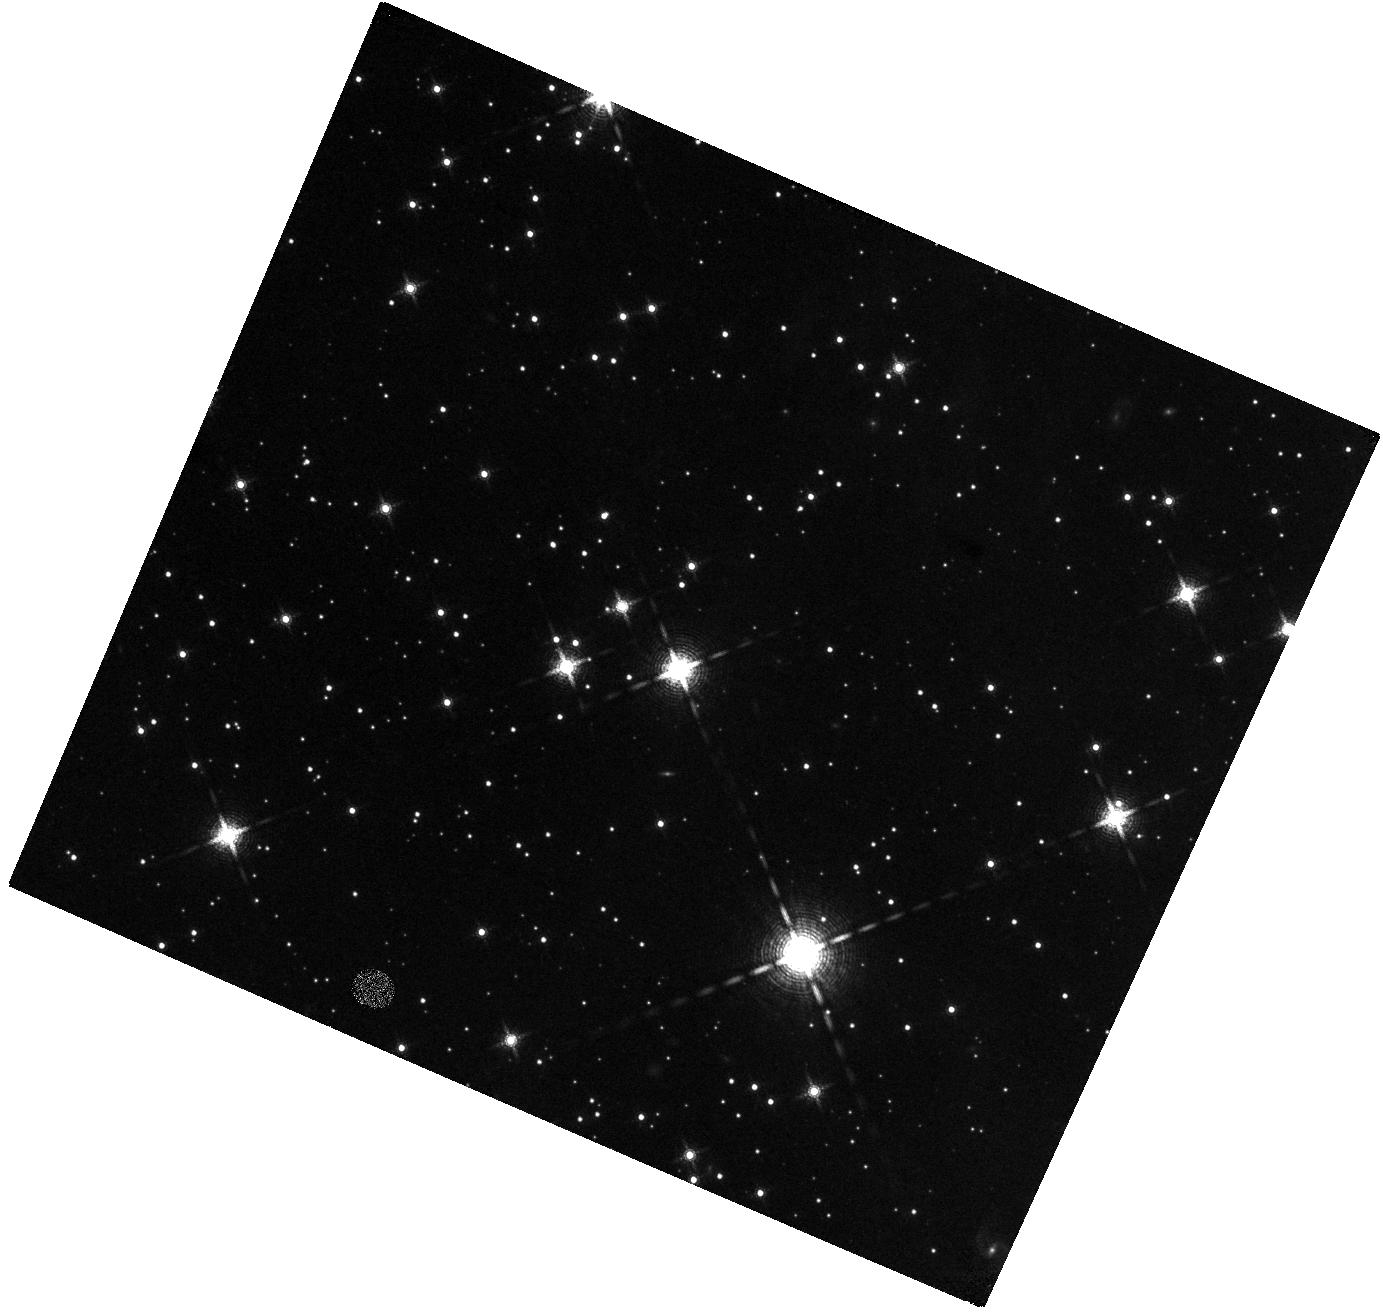
Target: CAS-A-NE-JET-2. Instrument: WFC3/IR. Filter: F164N. Exposure: 47 min. Observation ID: hst_15361_02_wfc3_ir_f164n_idgm02

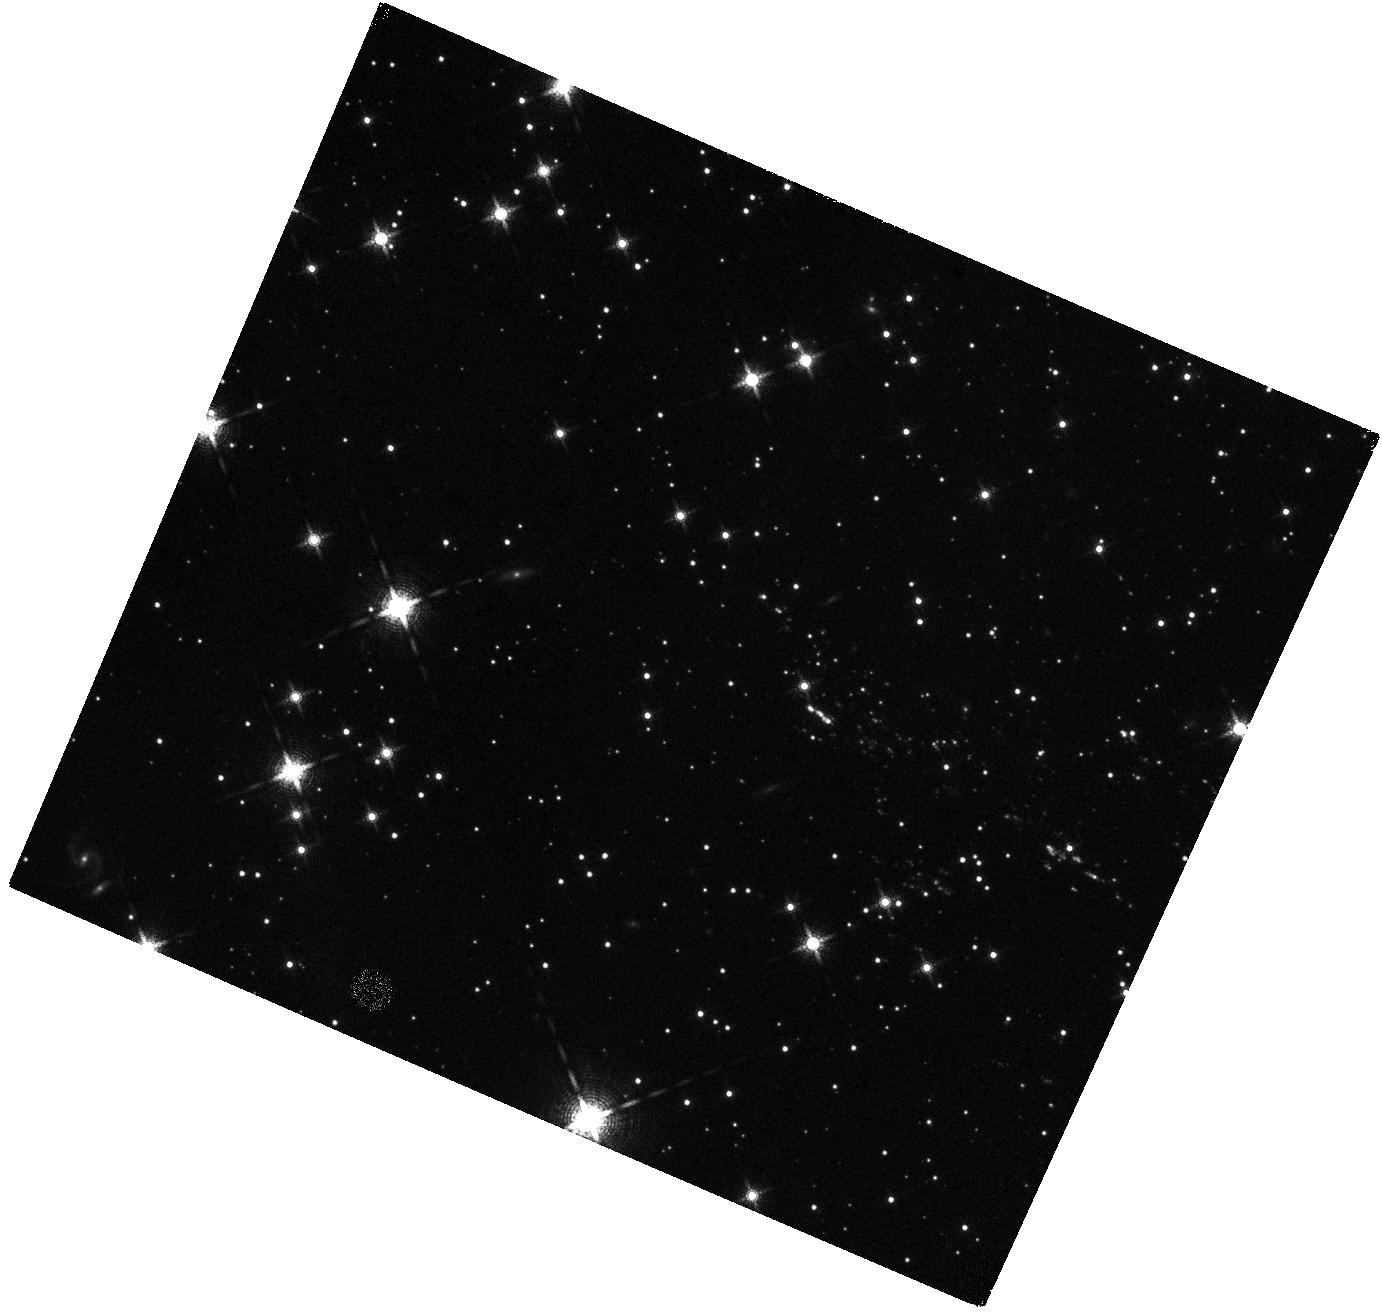
Target: CAS-A-NE-JET-1. Instrument: WFC3/IR. Filter: F164N. Exposure: 47 min. Observation ID: hst_15361_01_wfc3_ir_f164n_idgm01

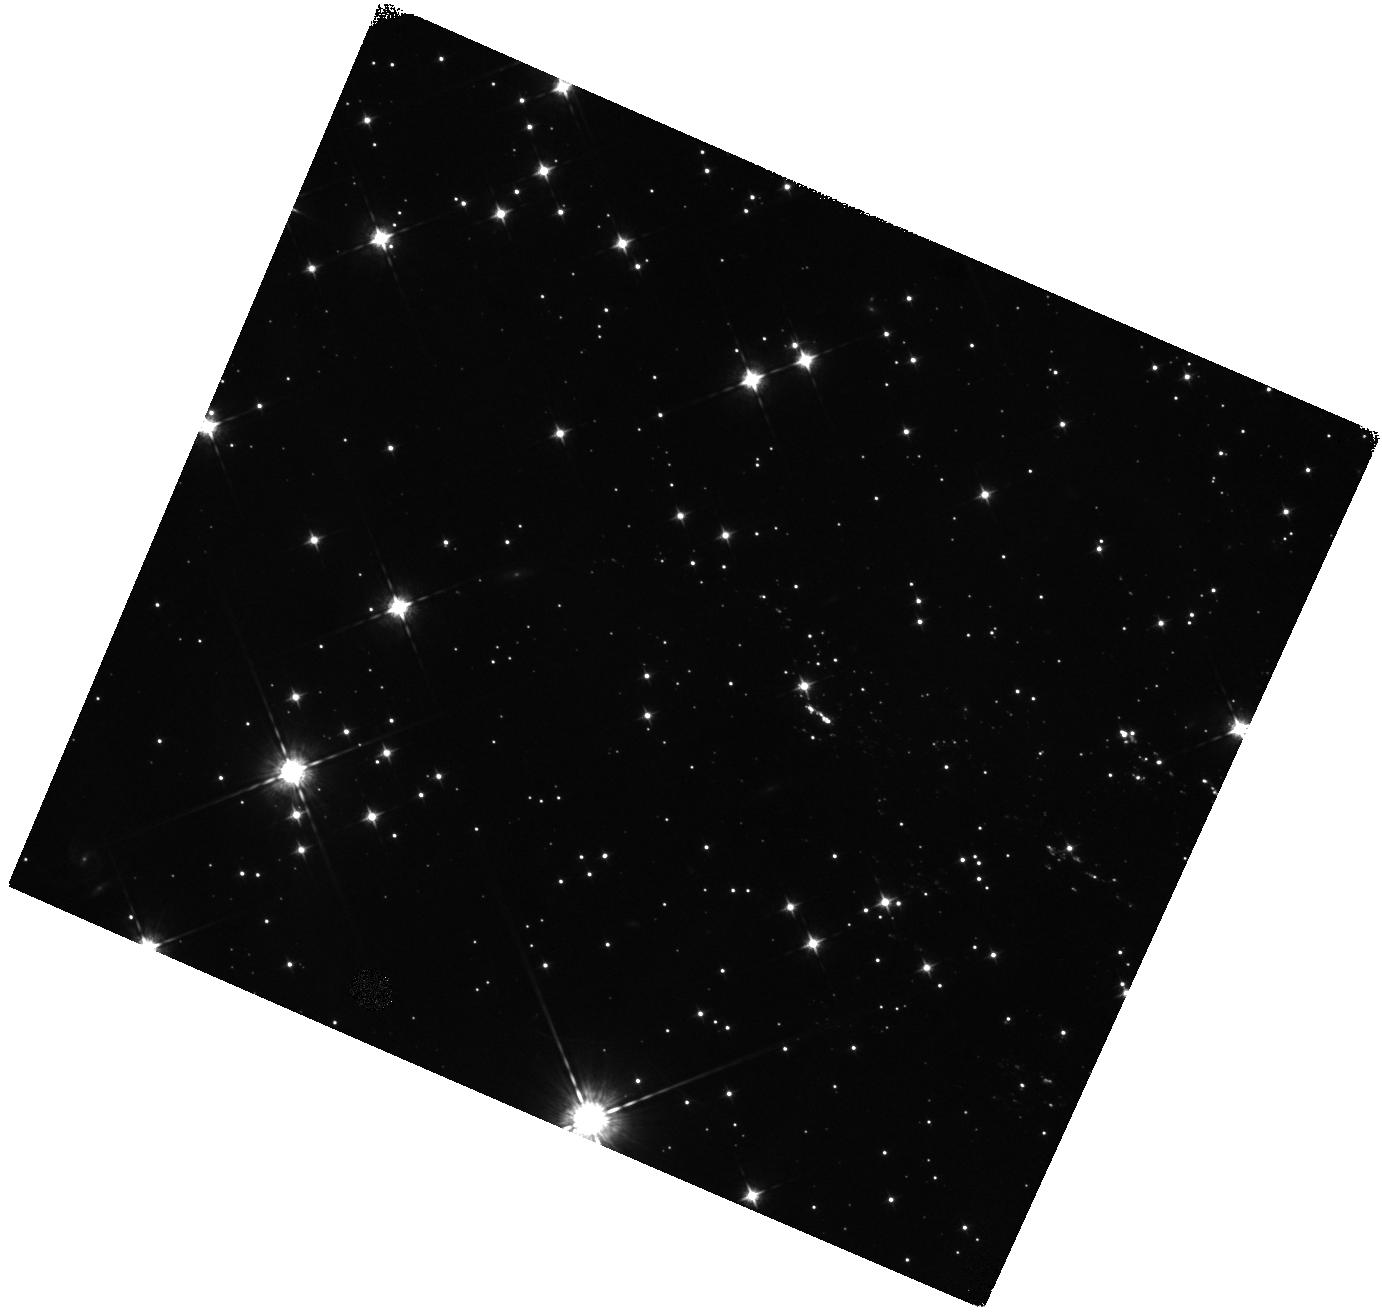
Target: CAS-A-NE-JET-1. Instrument: WFC3/IR. Filter: F098M. Exposure: 47 min. Observation ID: hst_15361_01_wfc3_ir_f098m_idgm01

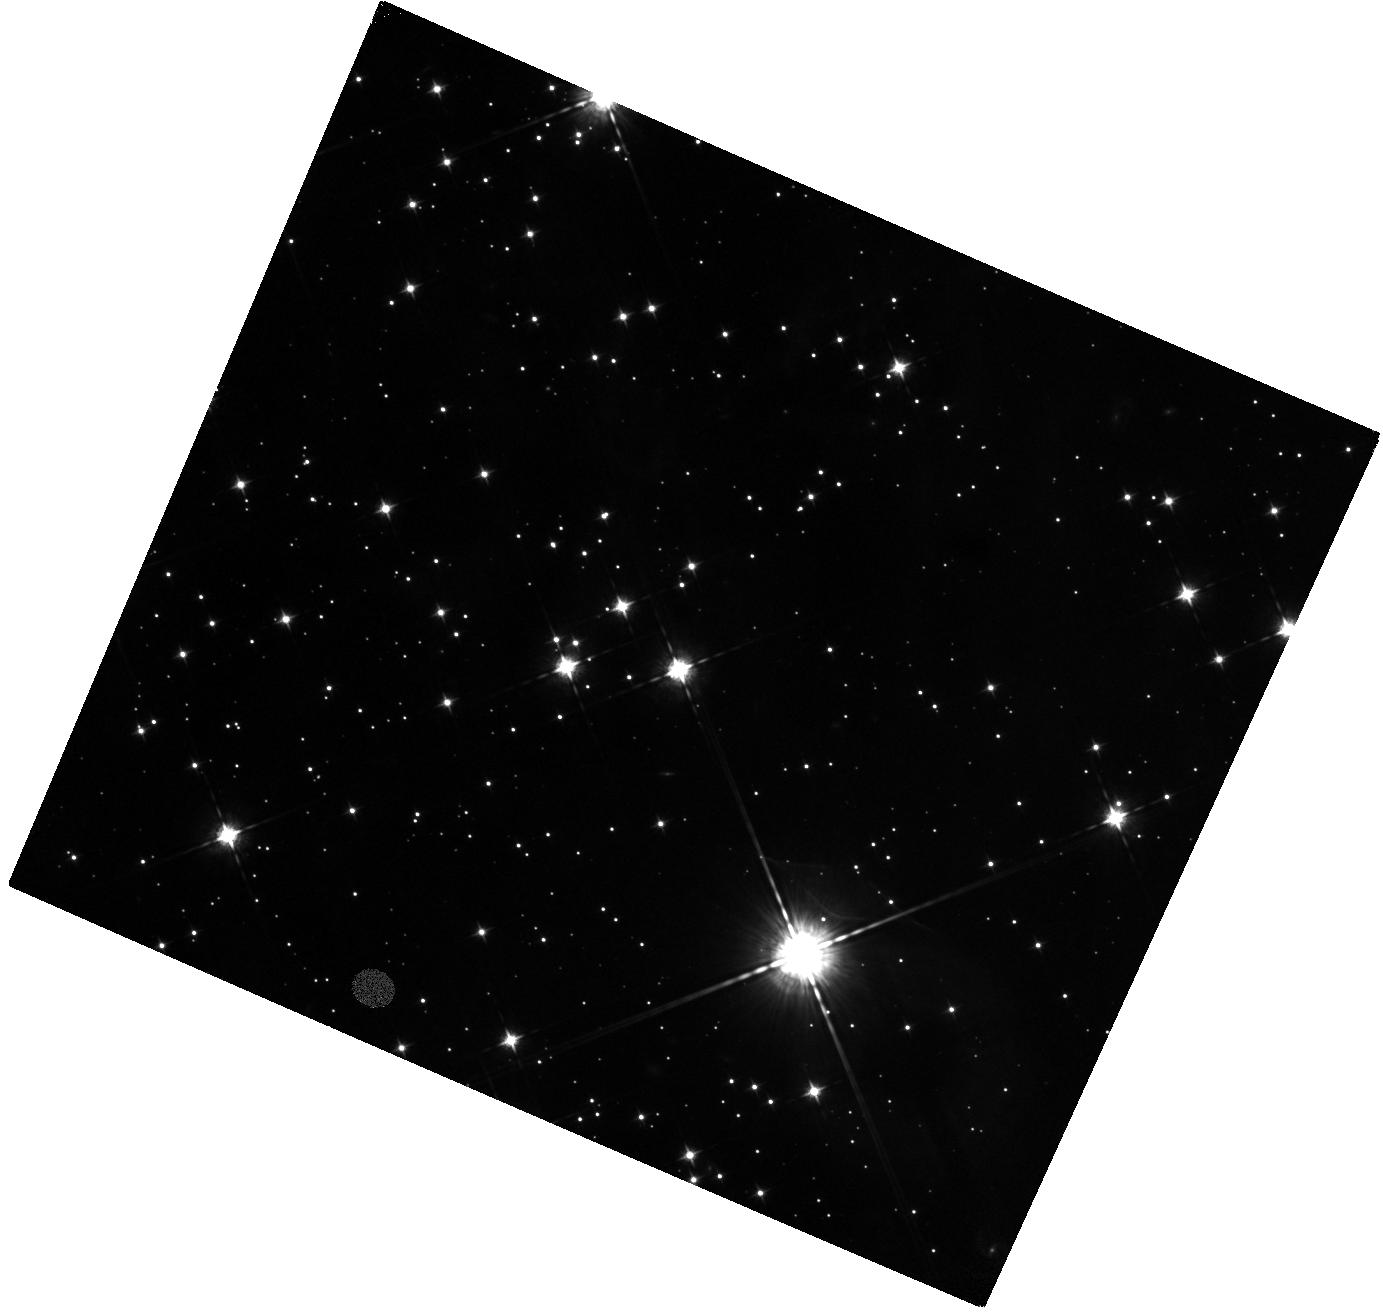
Target: CAS-A-NE-JET-2. Instrument: WFC3/IR. Filter: F098M. Exposure: 47 min. Observation ID: hst_15361_02_wfc3_ir_f098m_idgm02

The Mysterious High-Velocity Ejecta Jets in Cassiopeia A (PI: Fesen, Robert A.)

The young Galactic remnant Cas A provides perhaps our clearest look at the explosion of a high mass, core-collapse supernova. Two opposing streams or "jets" of high-velocity debris extending outward along its northeastern and southwestern limbs have expansion velocities more than twice that of the remnant's bright main shell. Interpretation of these NE-SW jets has been controversial. However, SN debris located at the farthest tip of the NE jet has been found to be S, Ar, Ca-rich but O-poor suggesting an origin deep inside the progenitor possibly due to an overturning of layers as predicted in some aspherical explosion models. Recent WFC3/IR images taken of the NE jet revealed a far richer debris field than previously realized, with ejecta knots found out to the very edge of the camera's FOV. This leaves uncertain the jet's true maximum velocity and total kinetic energy. The lack of a complete census of the jet's structure and kinematics critically limits understanding on the nature of these puzzling kinematic and chemically distinct features. We propose to obtain WFC3/IR images of the remnant's NE jet out beyond existing HST images to complete a survey of its S-rich ejecta and explore the presence of even higher-velocity, Fe-rich ejecta predicted by supernova models. Detection of very high-velocity Fe-rich material in the jet would represent a breakthrough in our understanding of Cas A and core-collapse supernovae in general.